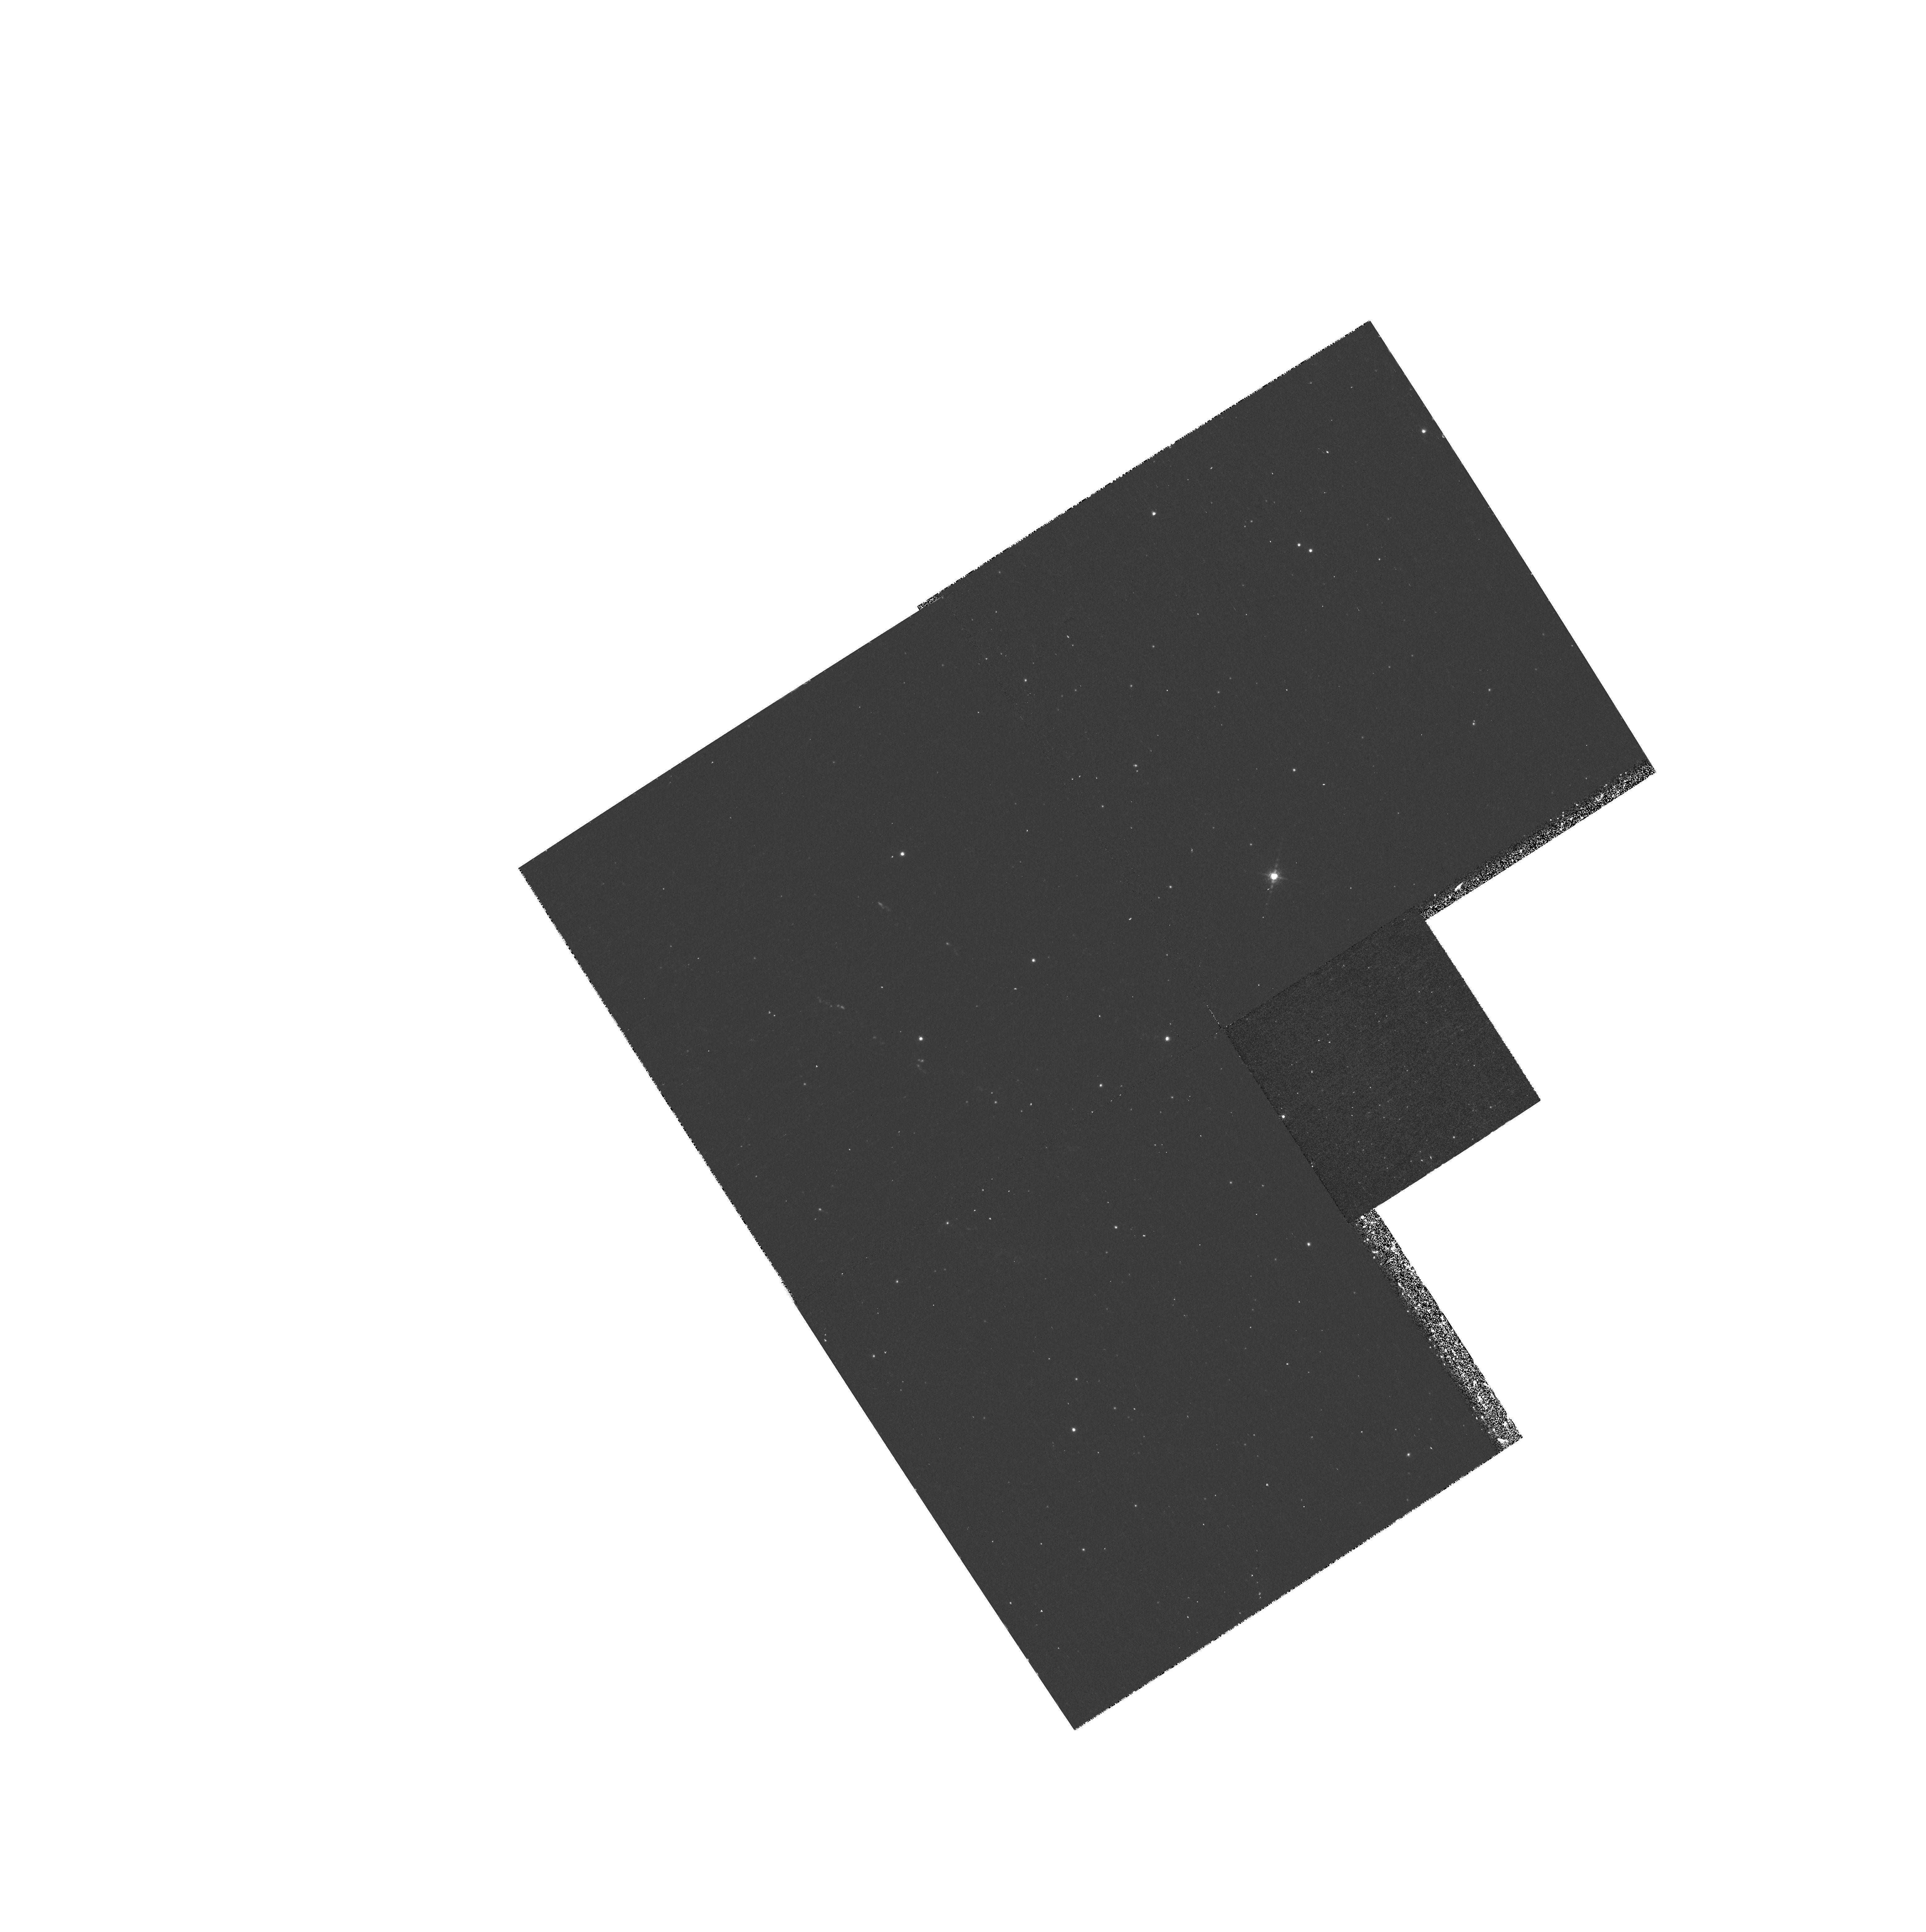
Target: CAS-A-JET. Instrument: WFPC2/PC. Filter: F953N. Exposure: 33 min. Observation ID: hst_7406_01_wfpc2_pc_f953n_u52b01

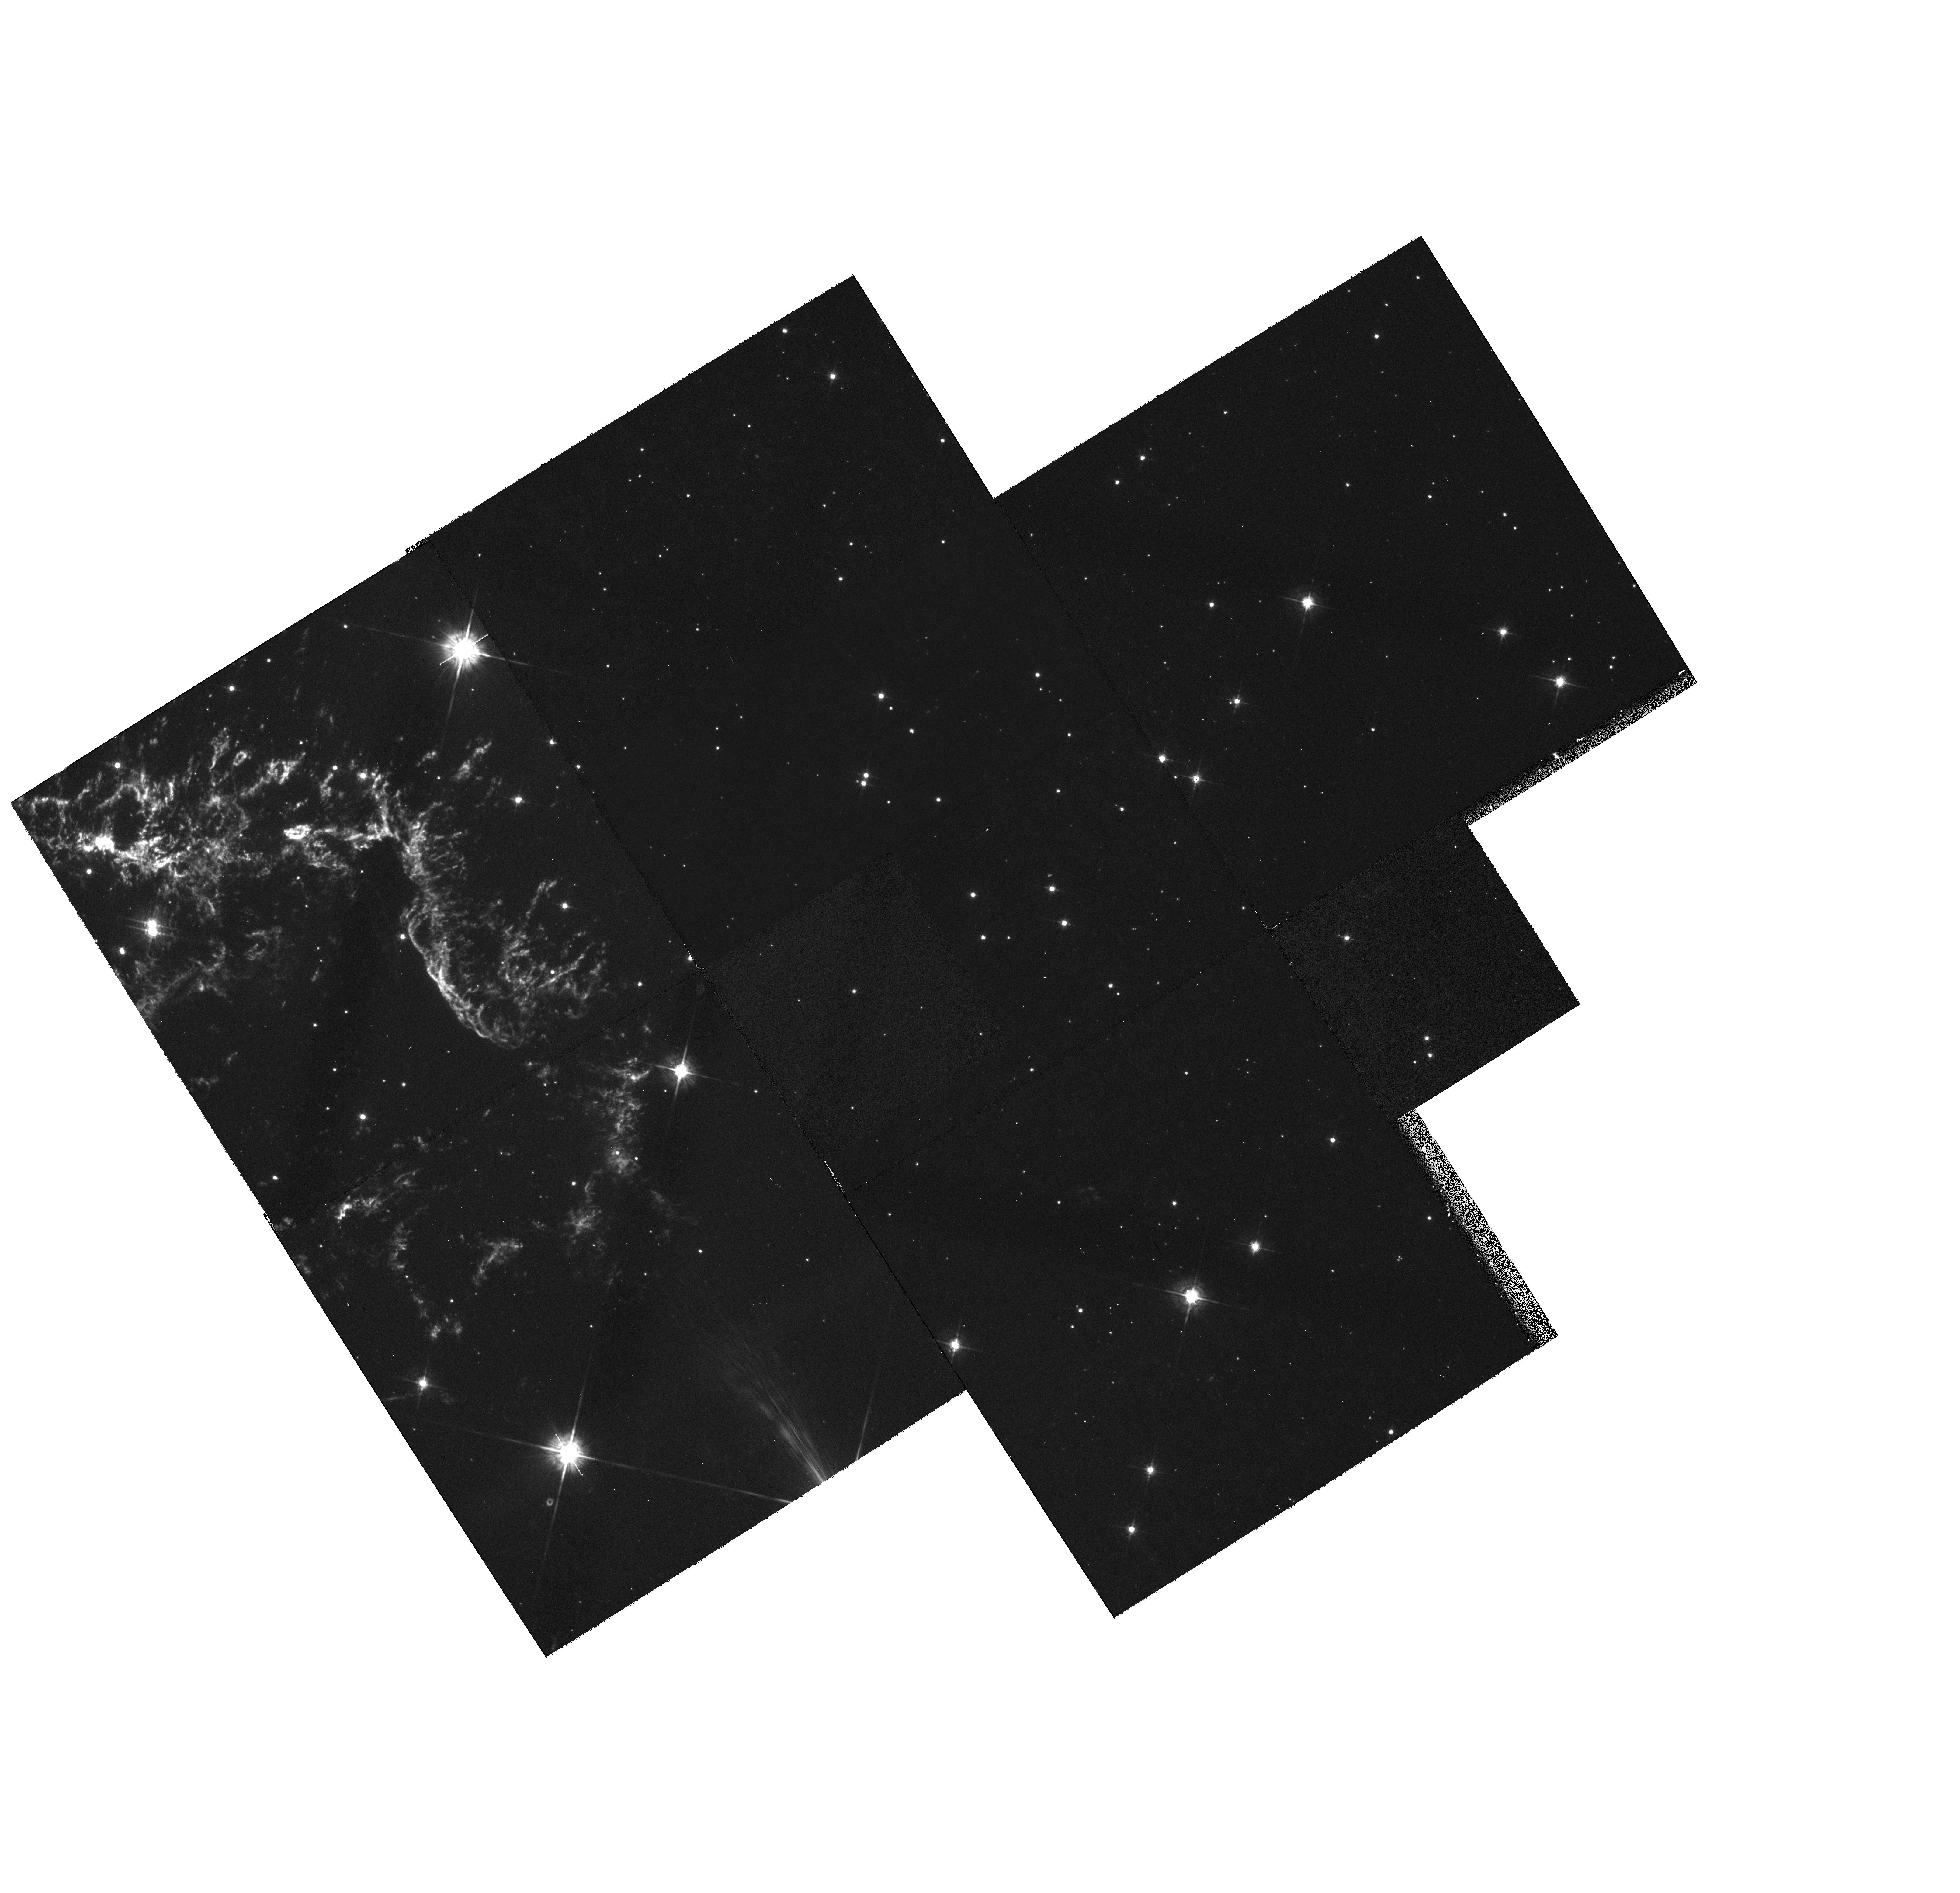
Target: MULTIPLE. Instrument: WFPC2/PC. Filter: F675W. Exposure: 48 min. Observation ID: hst_7406_02_wfpc2_pc_f675w_u52b02

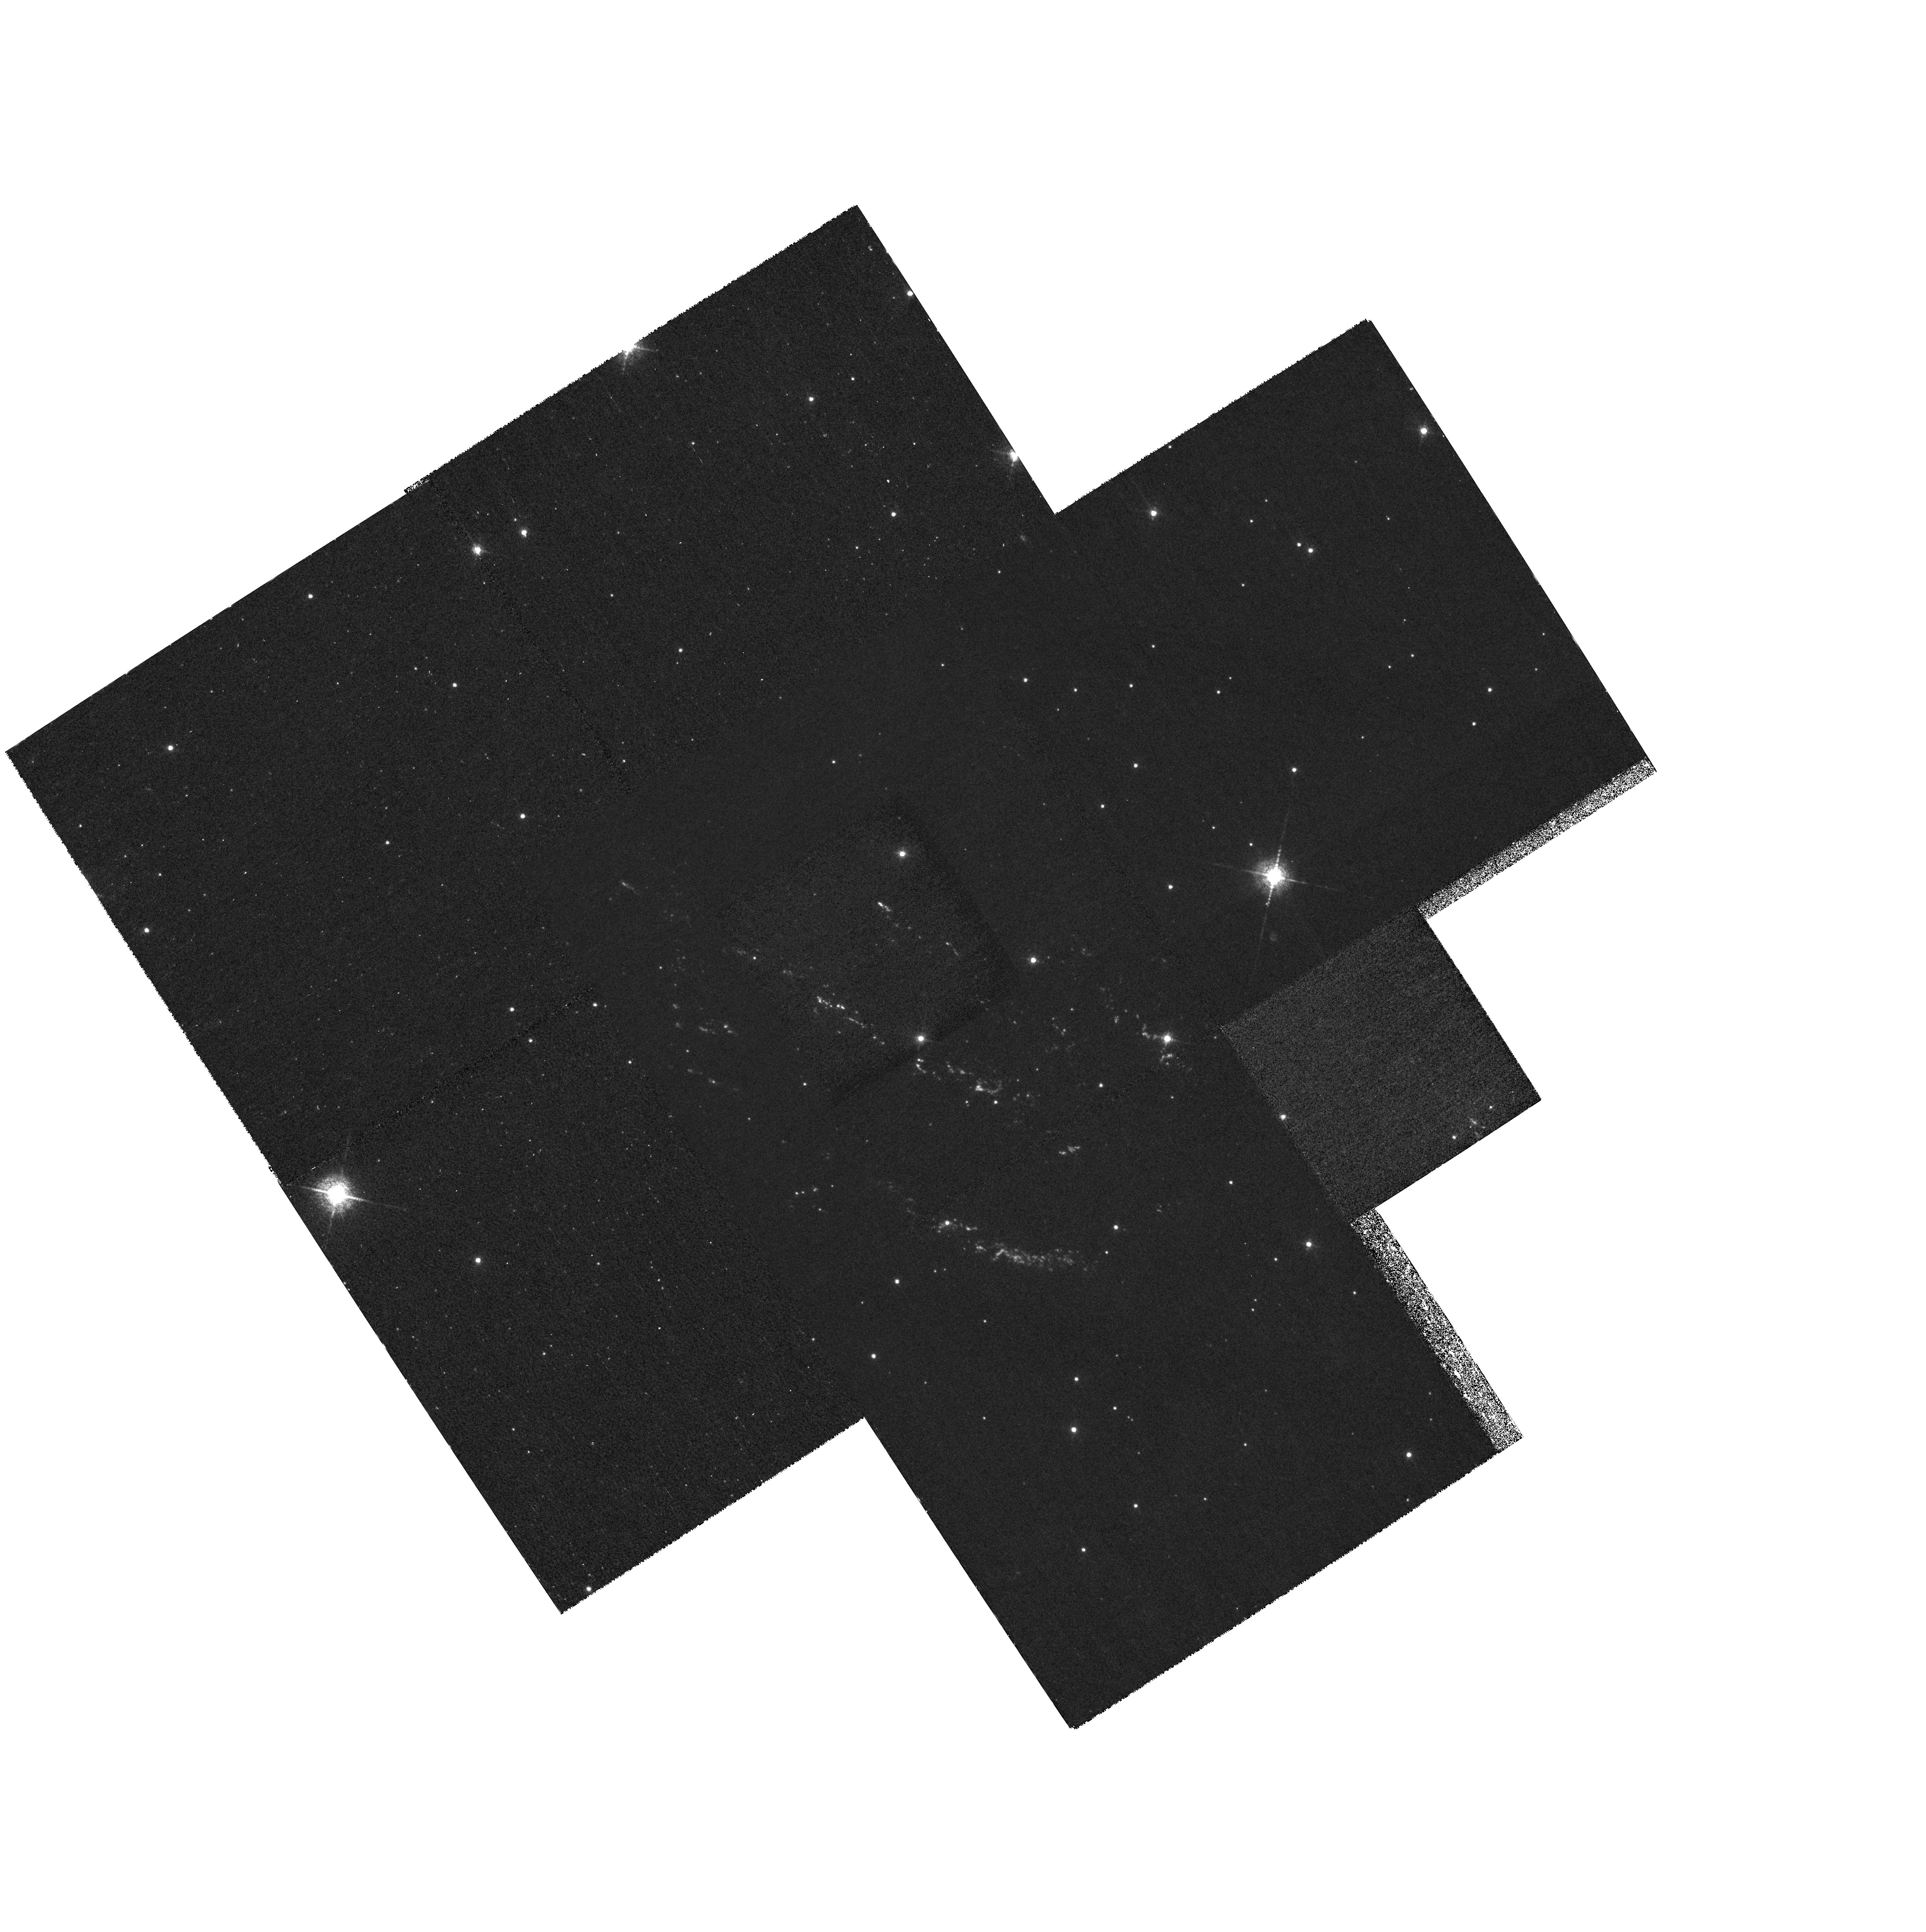
Target: CAS-A-JET. Instrument: WFPC2/PC. Filter: F673N. Exposure: 2.5 h. Observation ID: hst_7406_01_wfpc2_pc_f673n_u52b01

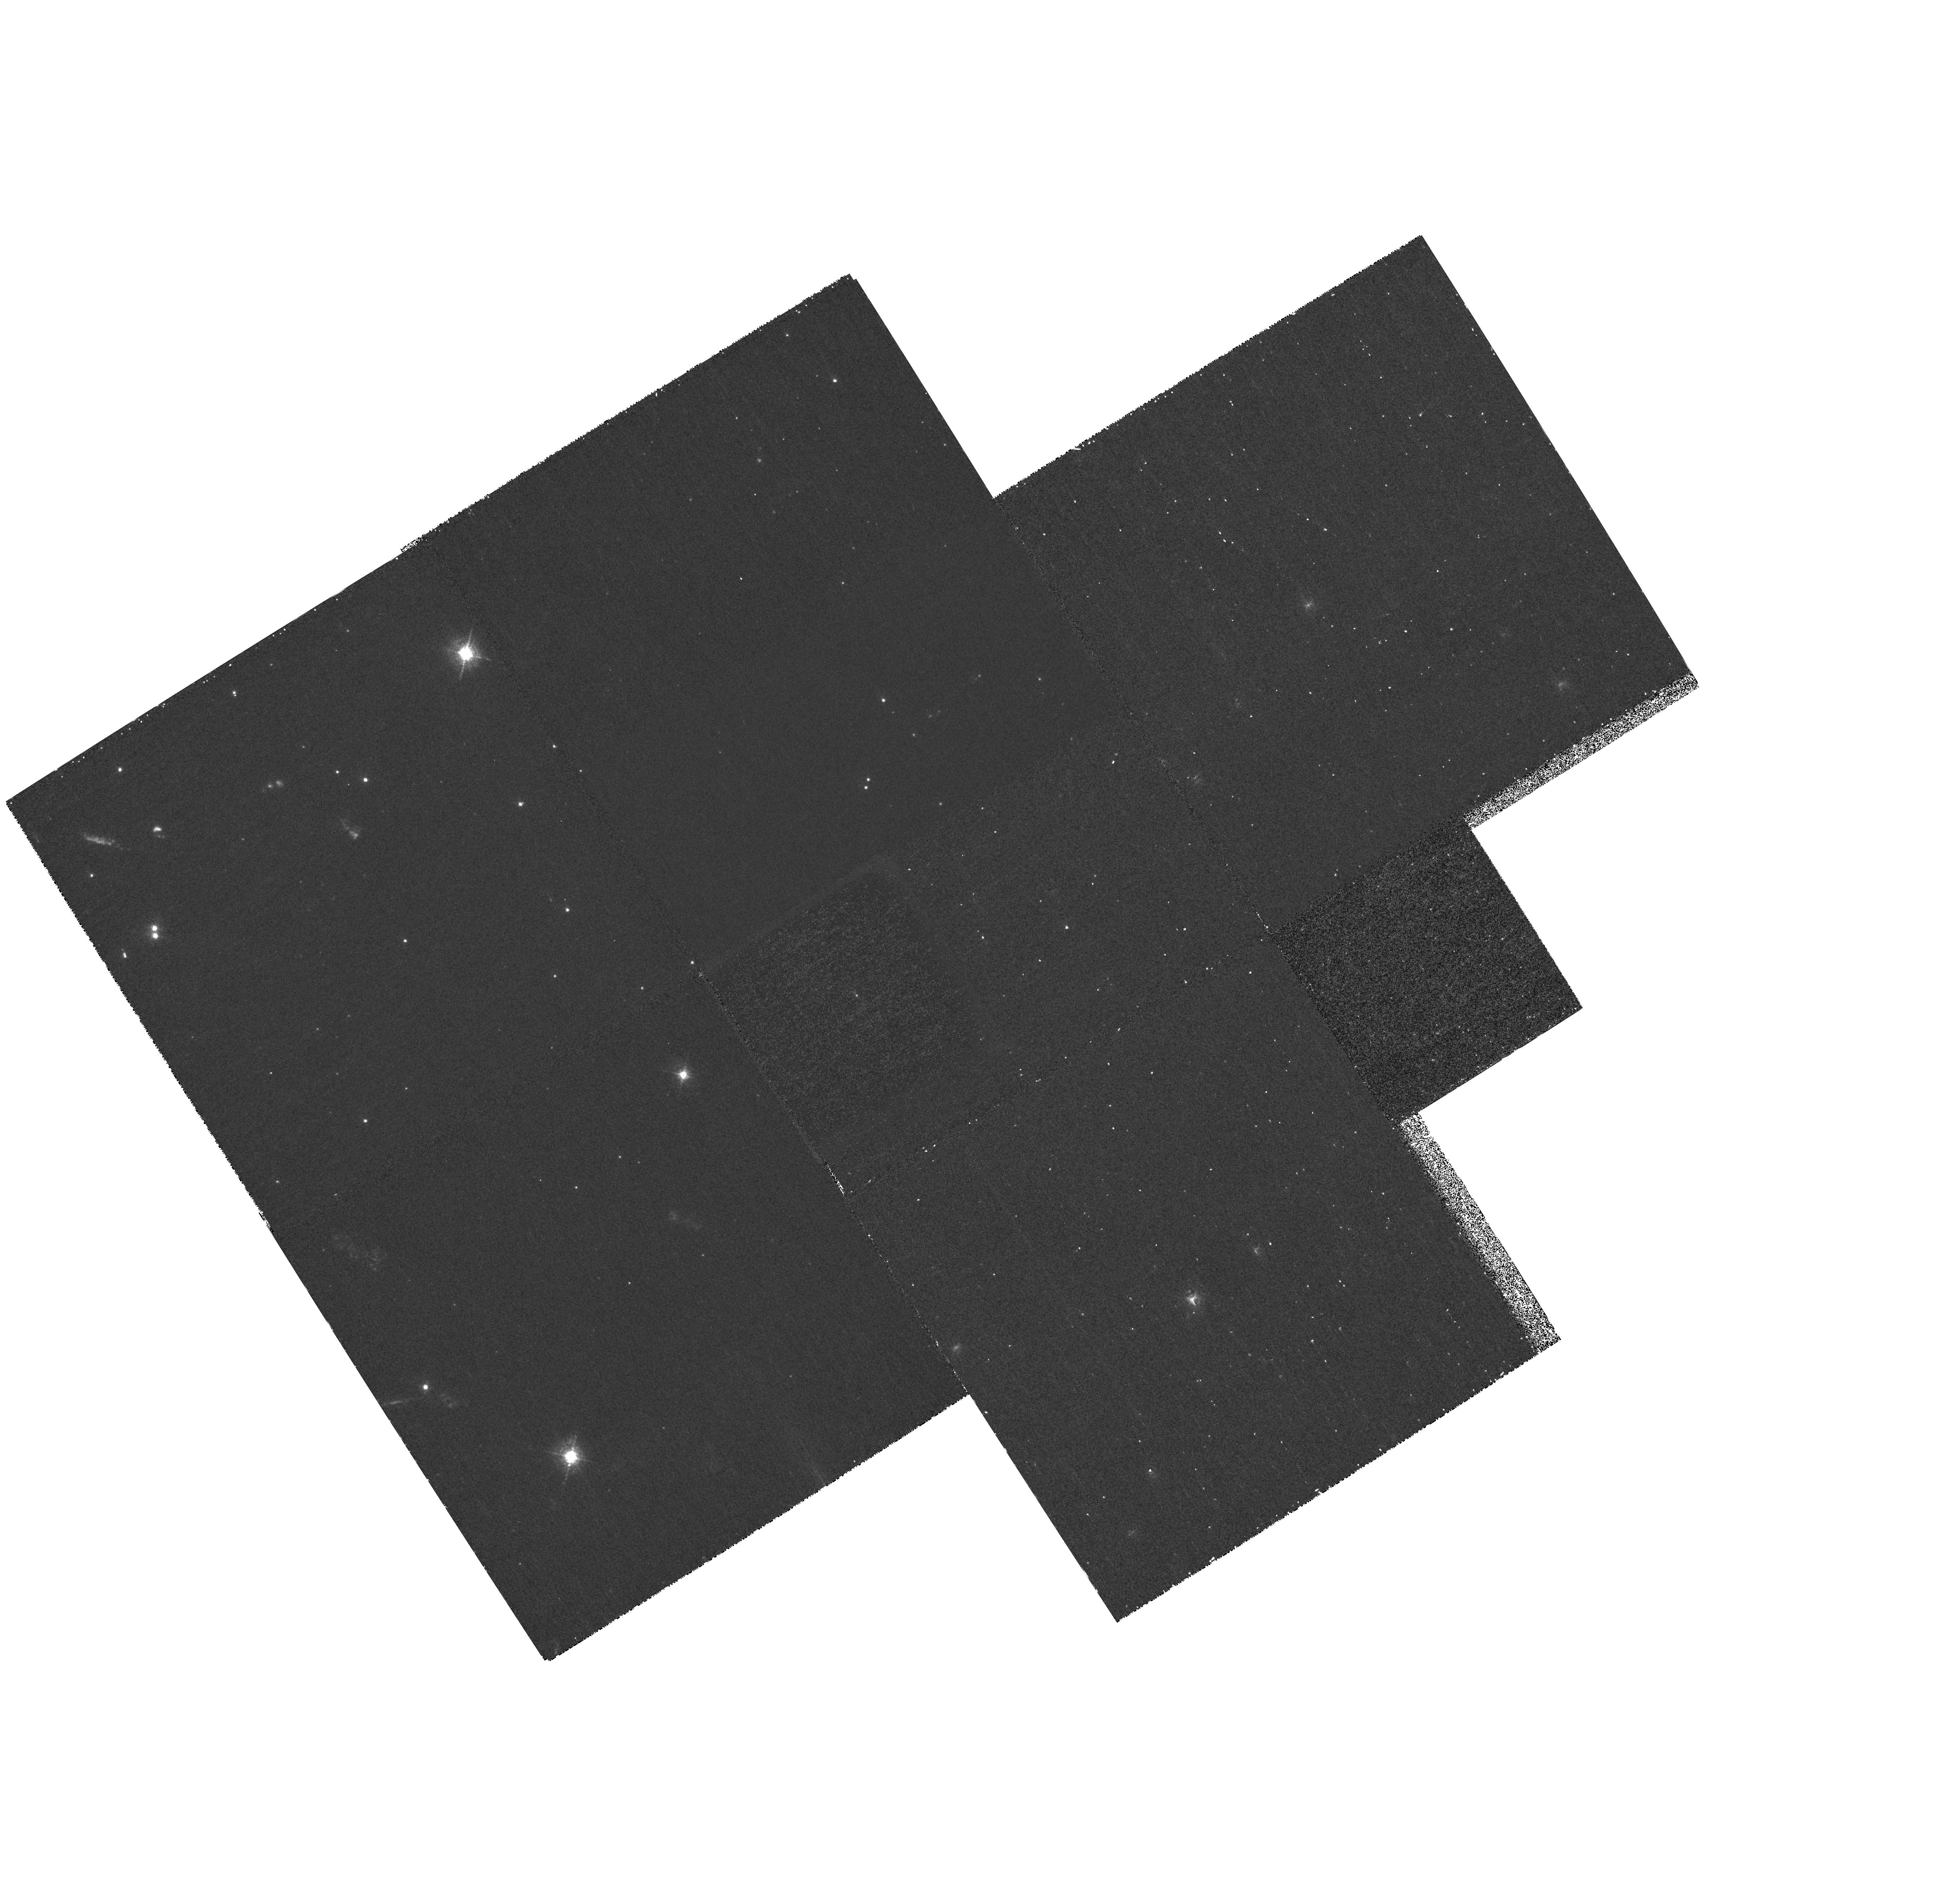
Target: MULTIPLE. Instrument: WFPC2/PC. Filter: F658N. Exposure: 1.5 h. Observation ID: hst_7406_02_wfpc2_pc_f658n_u52b02

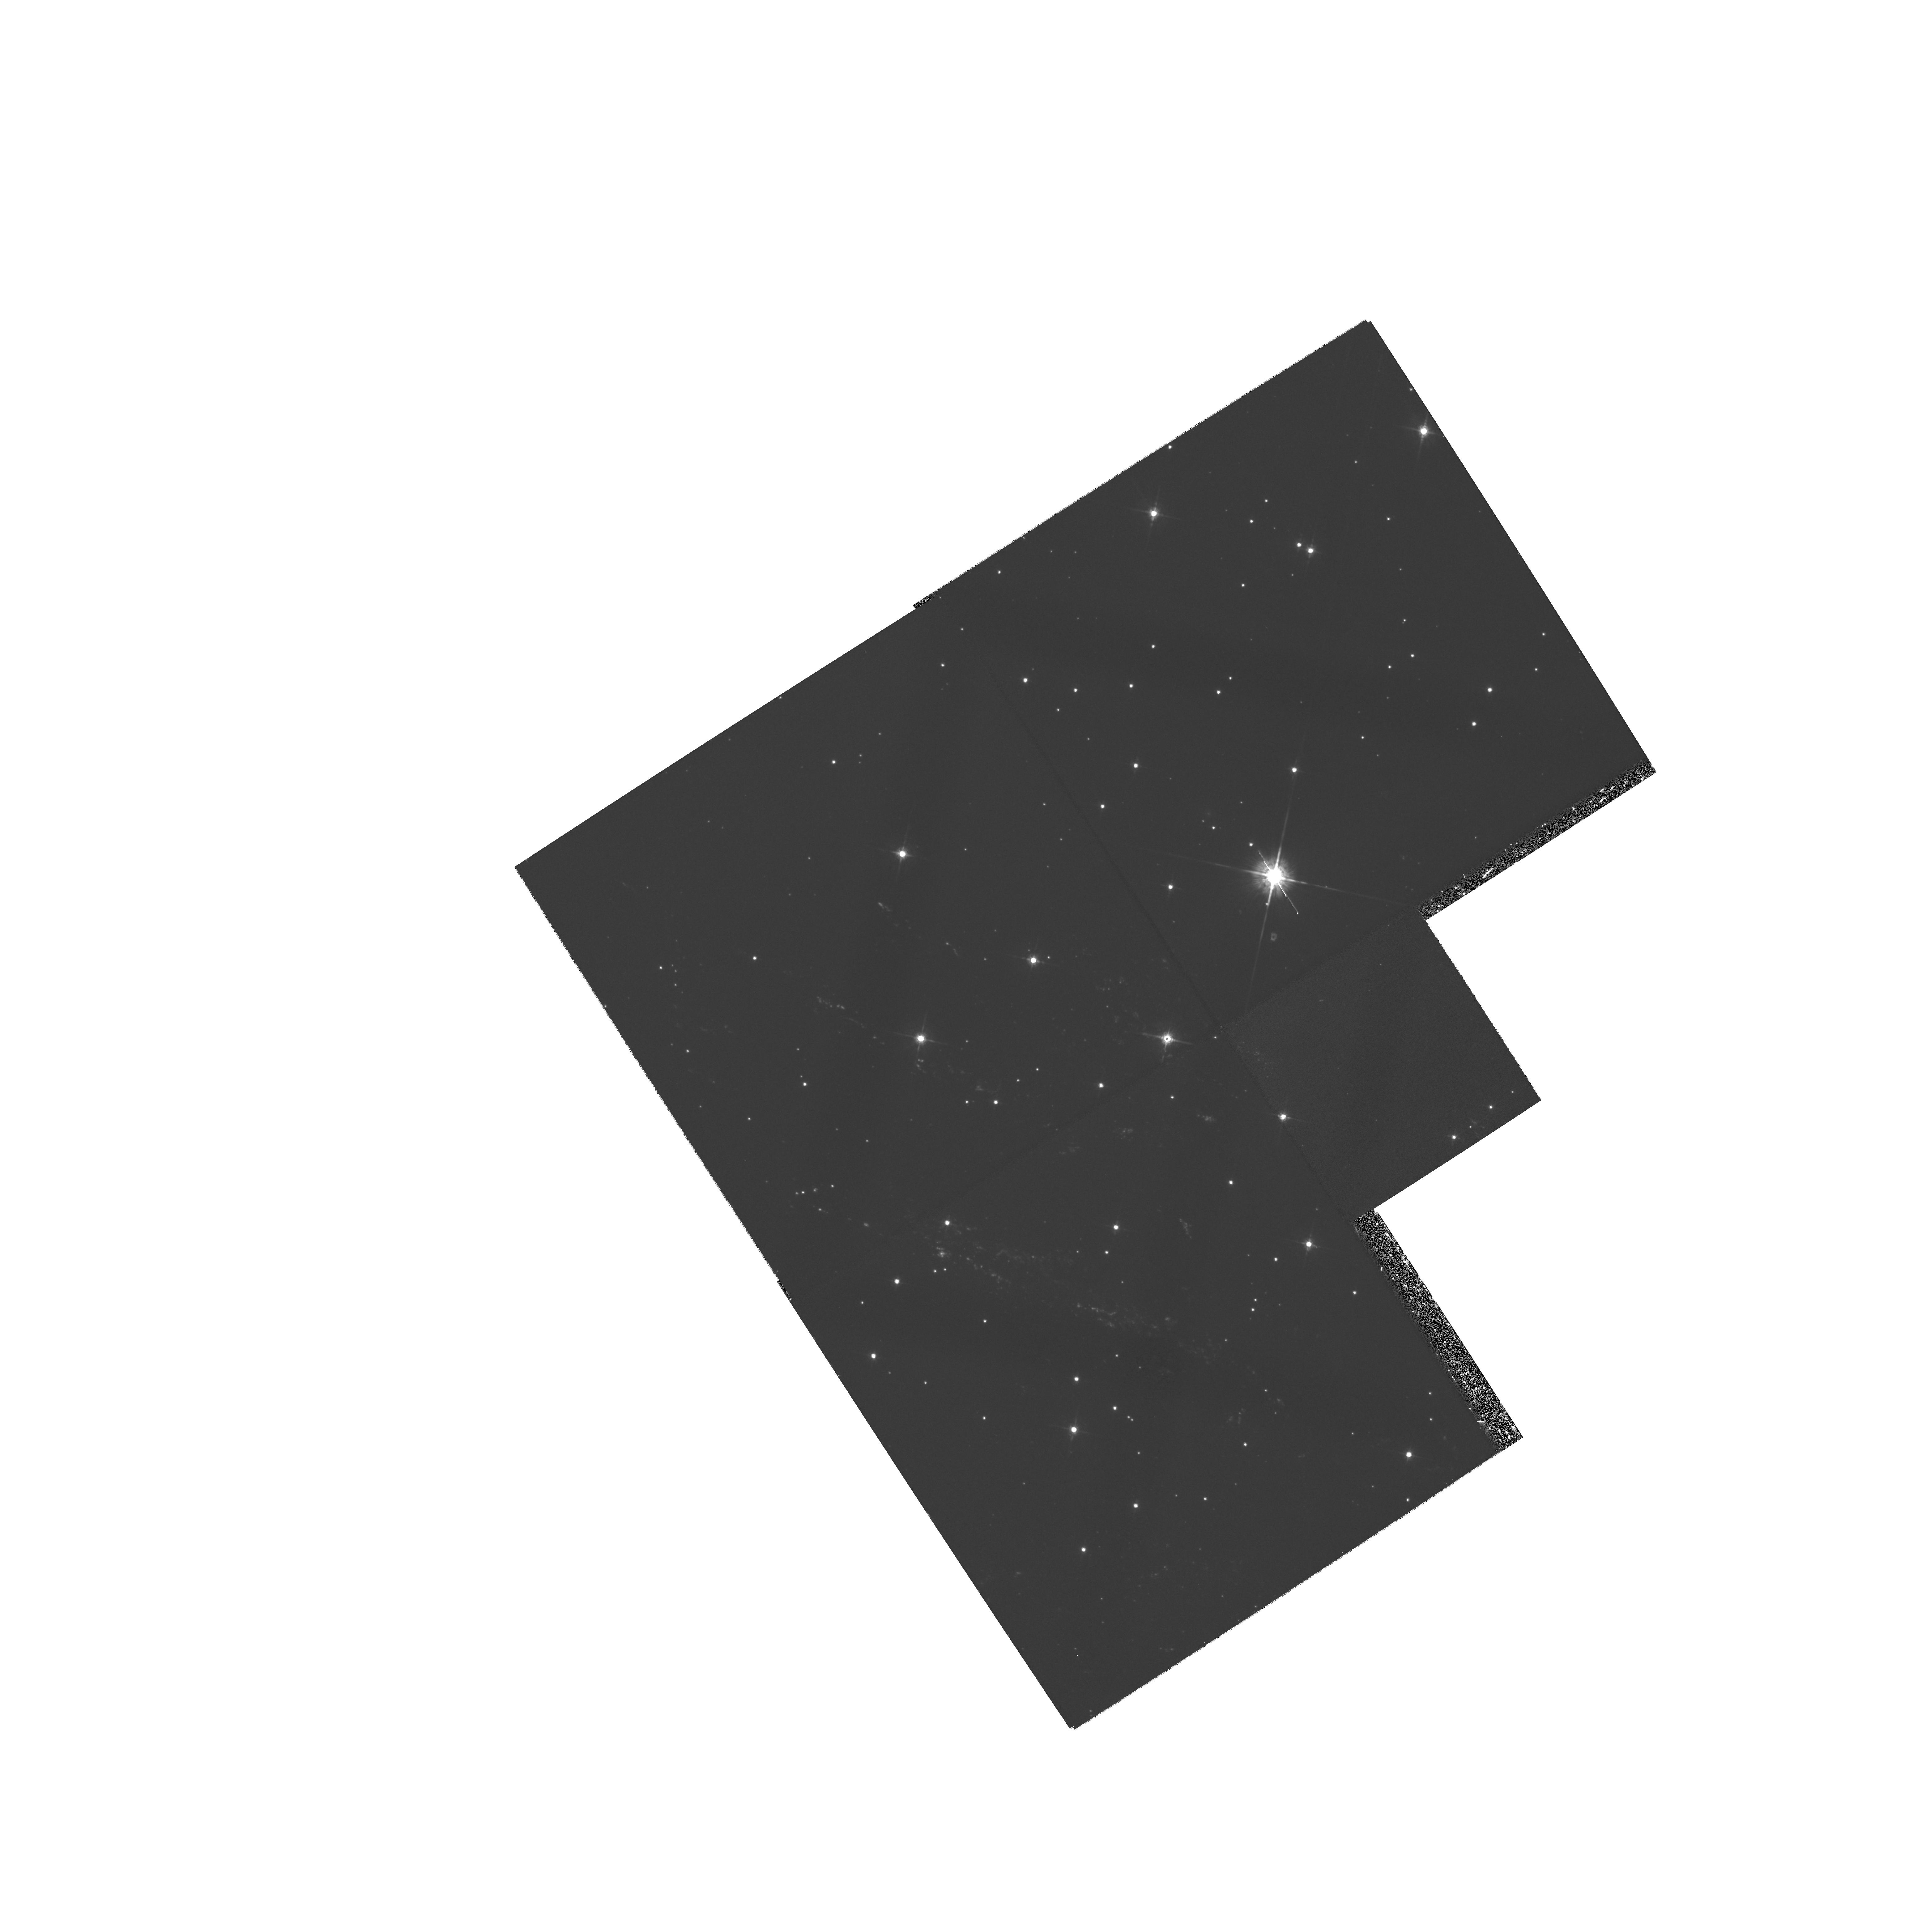
Target: CAS-A-JET. Instrument: WFPC2/PC. Filter: F675W. Exposure: 40 min. Observation ID: hst_7406_01_wfpc2_pc_f675w_u52b01

High-Resolution Imaging of Ejecta Knots in the Cassiopeia A SNR (PI: Fesen, Robert A.)

The Cassiopeia A supernova remnant (SN ~eq1680 AD) exhibits optical emissions strong in O, S, Ar, and N lines indicating metal-rich ejecta and a high mass progenitor (>= 15 M_\odot). The remnant's highest velocity ejecta (V = 7, 000 -- 13, 000 km s^-1) consist of small, unresolved knots outside the main emission shell. These include fast-moving, nitrogen-rich knots and a well defined ``jet'' of O + S rich ejecta. Because many of these are moving nearly in the plane of the sky, they show relatively low radial velocities permitting the use of HST's narrow passband filters. This makes possible high-resolution images to investigate the spatial structure of a young SNR's high-velocity ejecta. We propose taking WFPC2 images of several of Cas A's high-velocity knots including ones from both the progenitor's outer (N-rich) and core (O+S rich) layers. Our goal is to better understand the structure and evolution of ejecta in young SNRs. These images should reveal ejecta structures down to spatial scales of 10^16 cm as well as any shock ionization features. Of particular interest is the nature of several knots which show elongated shapes or faint, clumpy trailing emission which could be evidence of mass ablation due to the interaction with ambient circumstellar/interstellar medium.